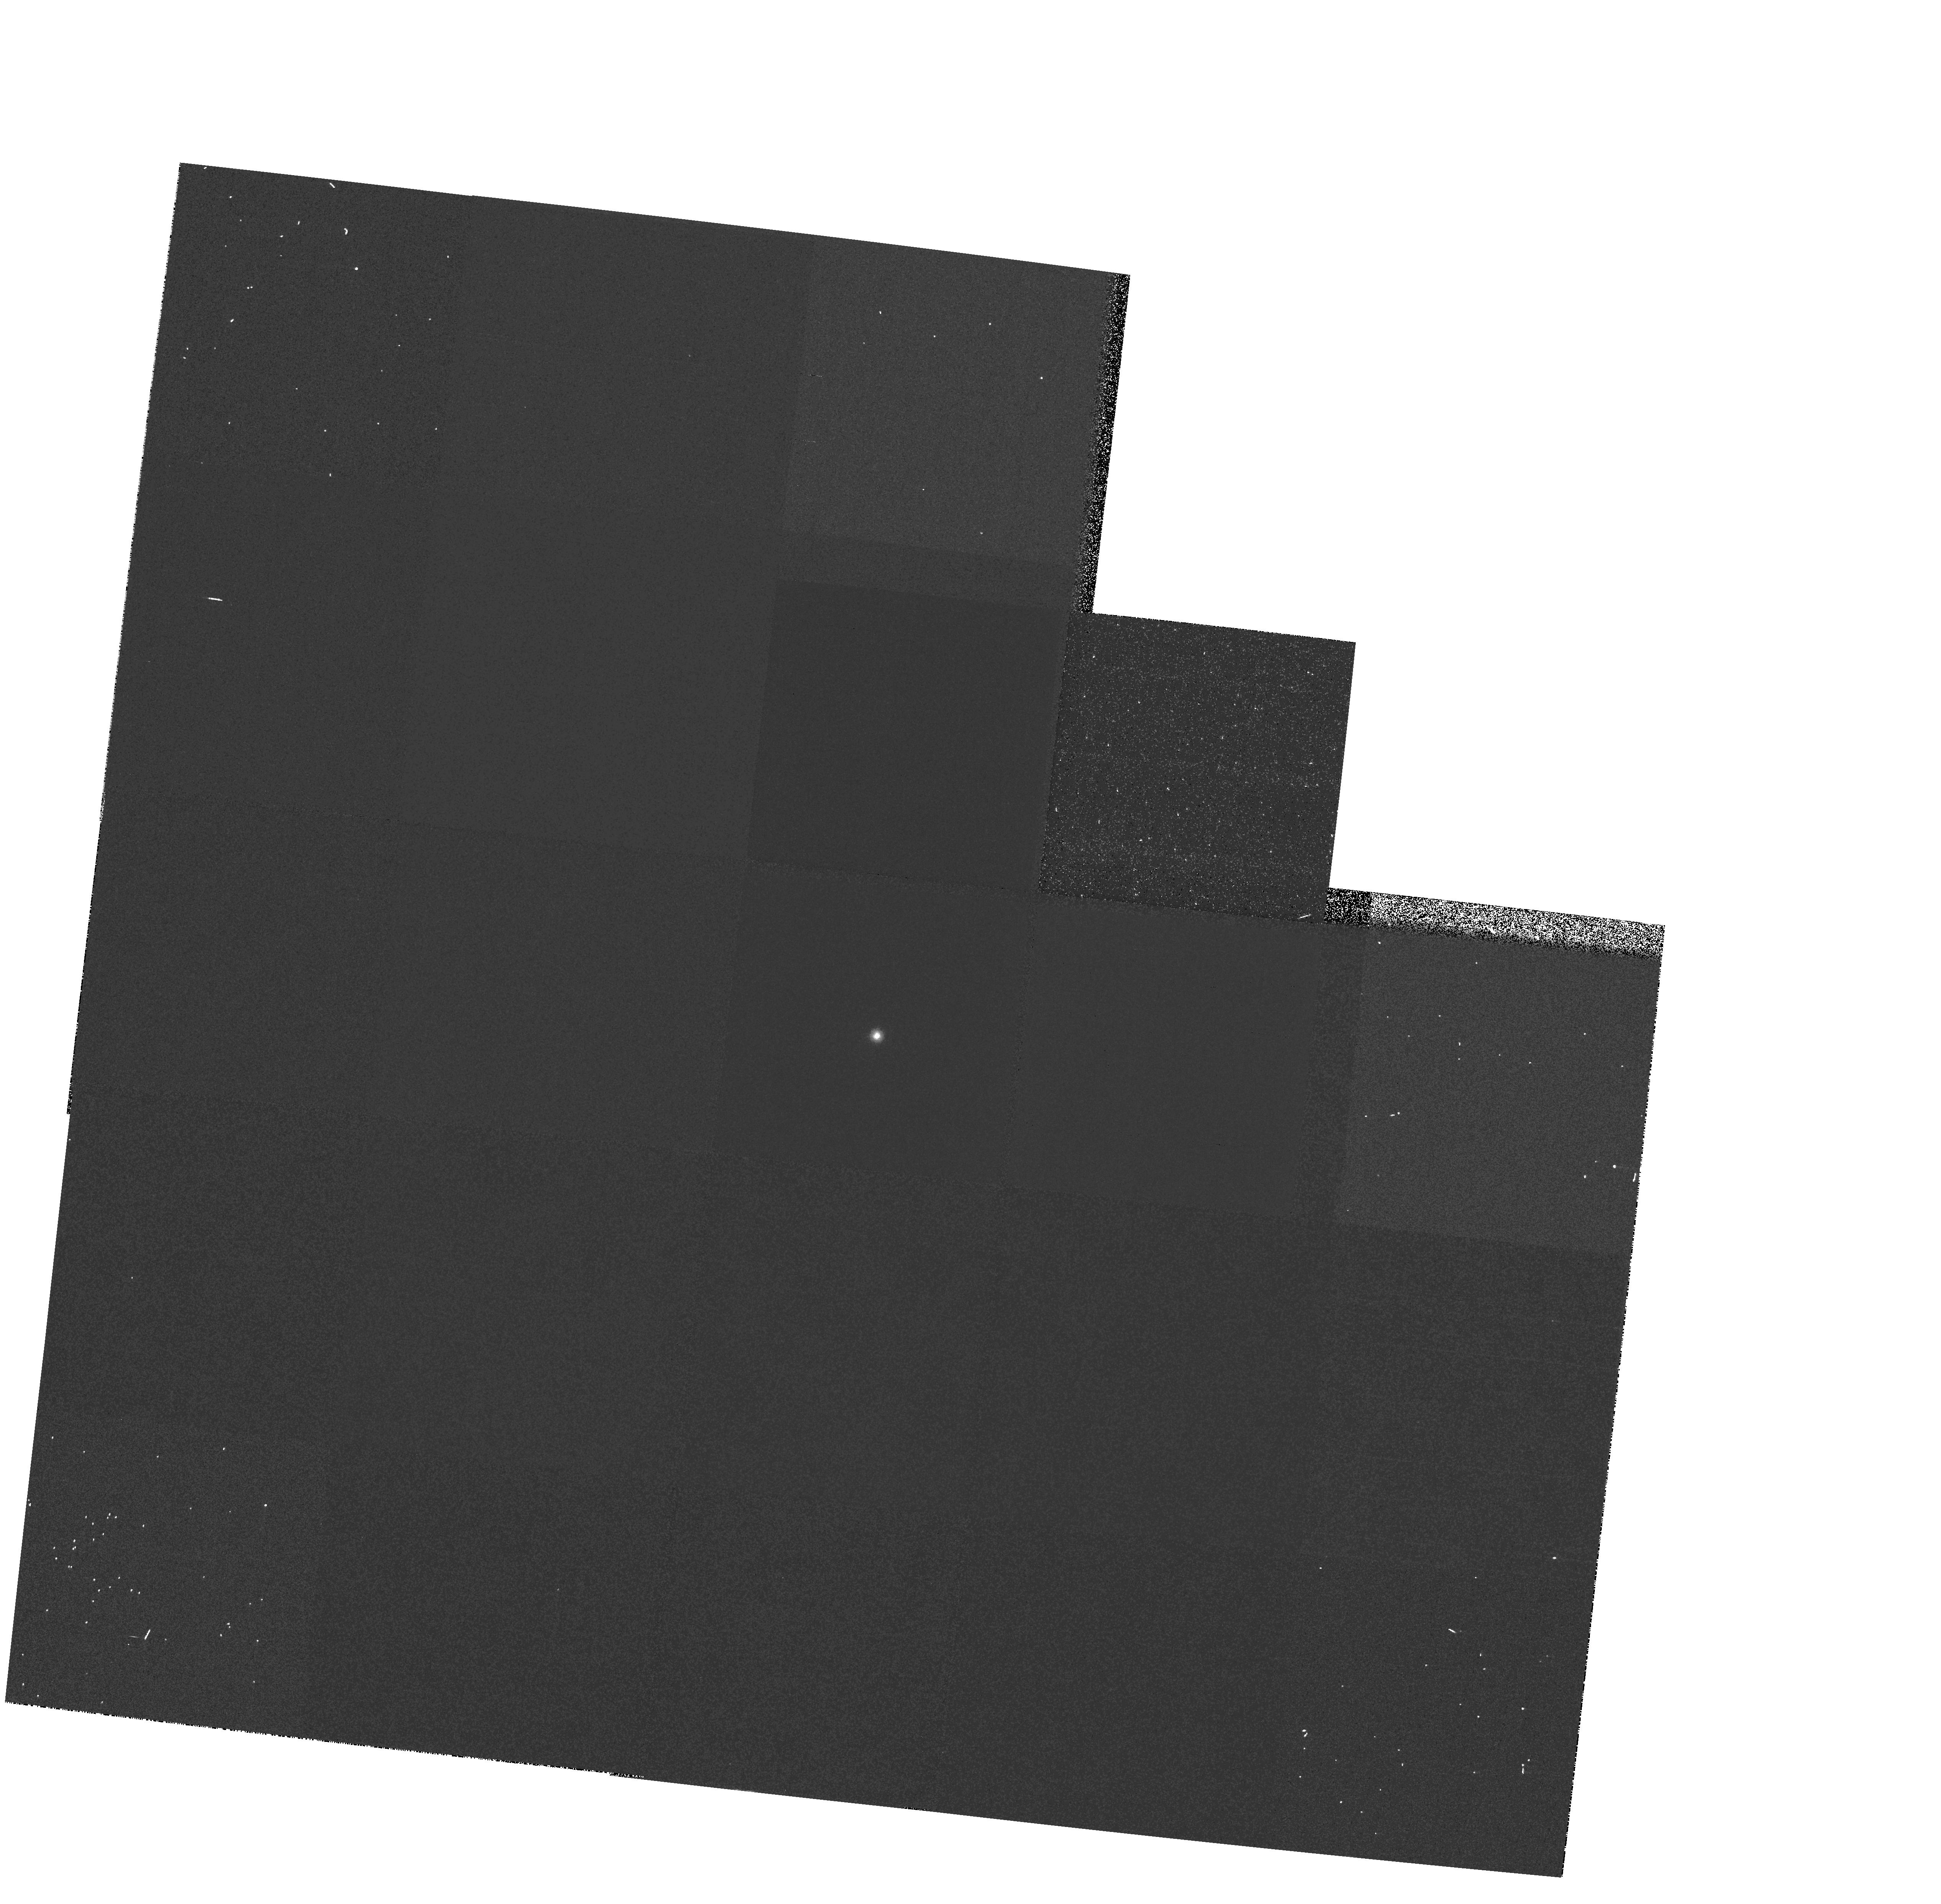
Target: GRW+70D5824. Instrument: WFPC2/PC. Filter: F170W. Exposure: 3 min. Observation ID: hst_7618_38_wfpc2_pc_f170w_u42w38

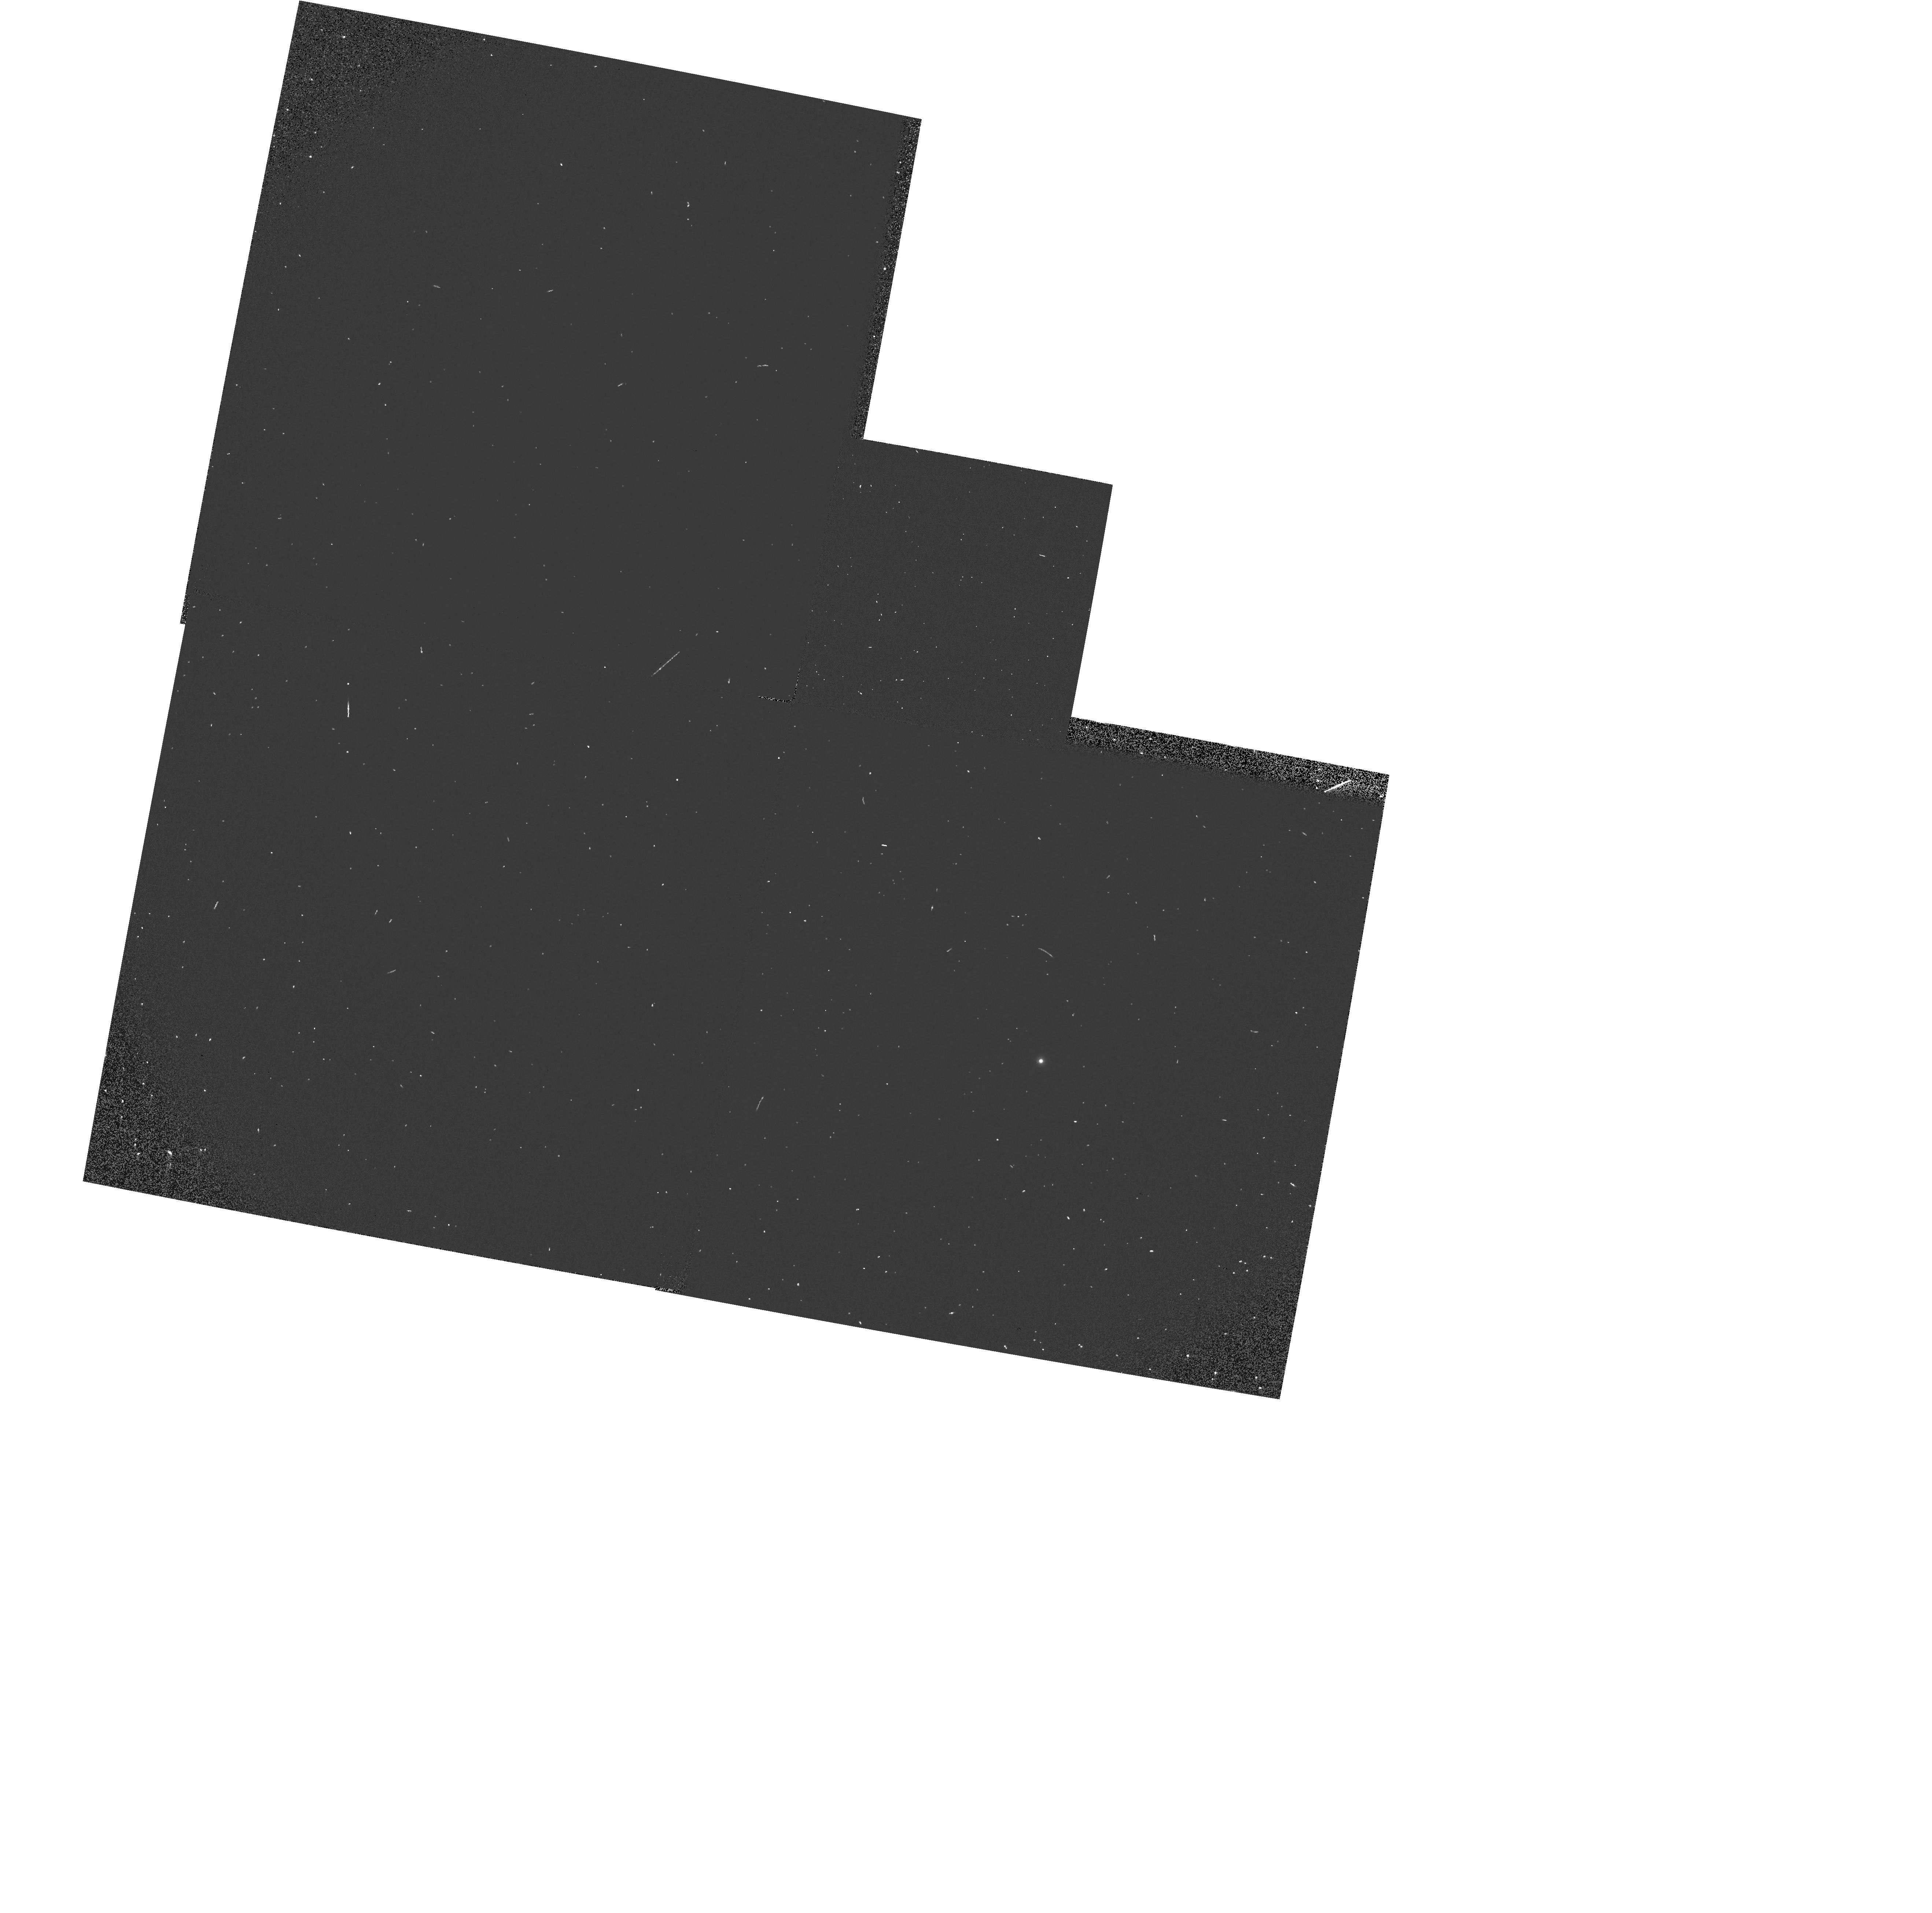
Target: GRW+70D5824. Instrument: WFPC2/PC. Filter: F160BW. Exposure: 2 min. Observation ID: hst_7618_40_wfpc2_pc_f160bw_u42w40

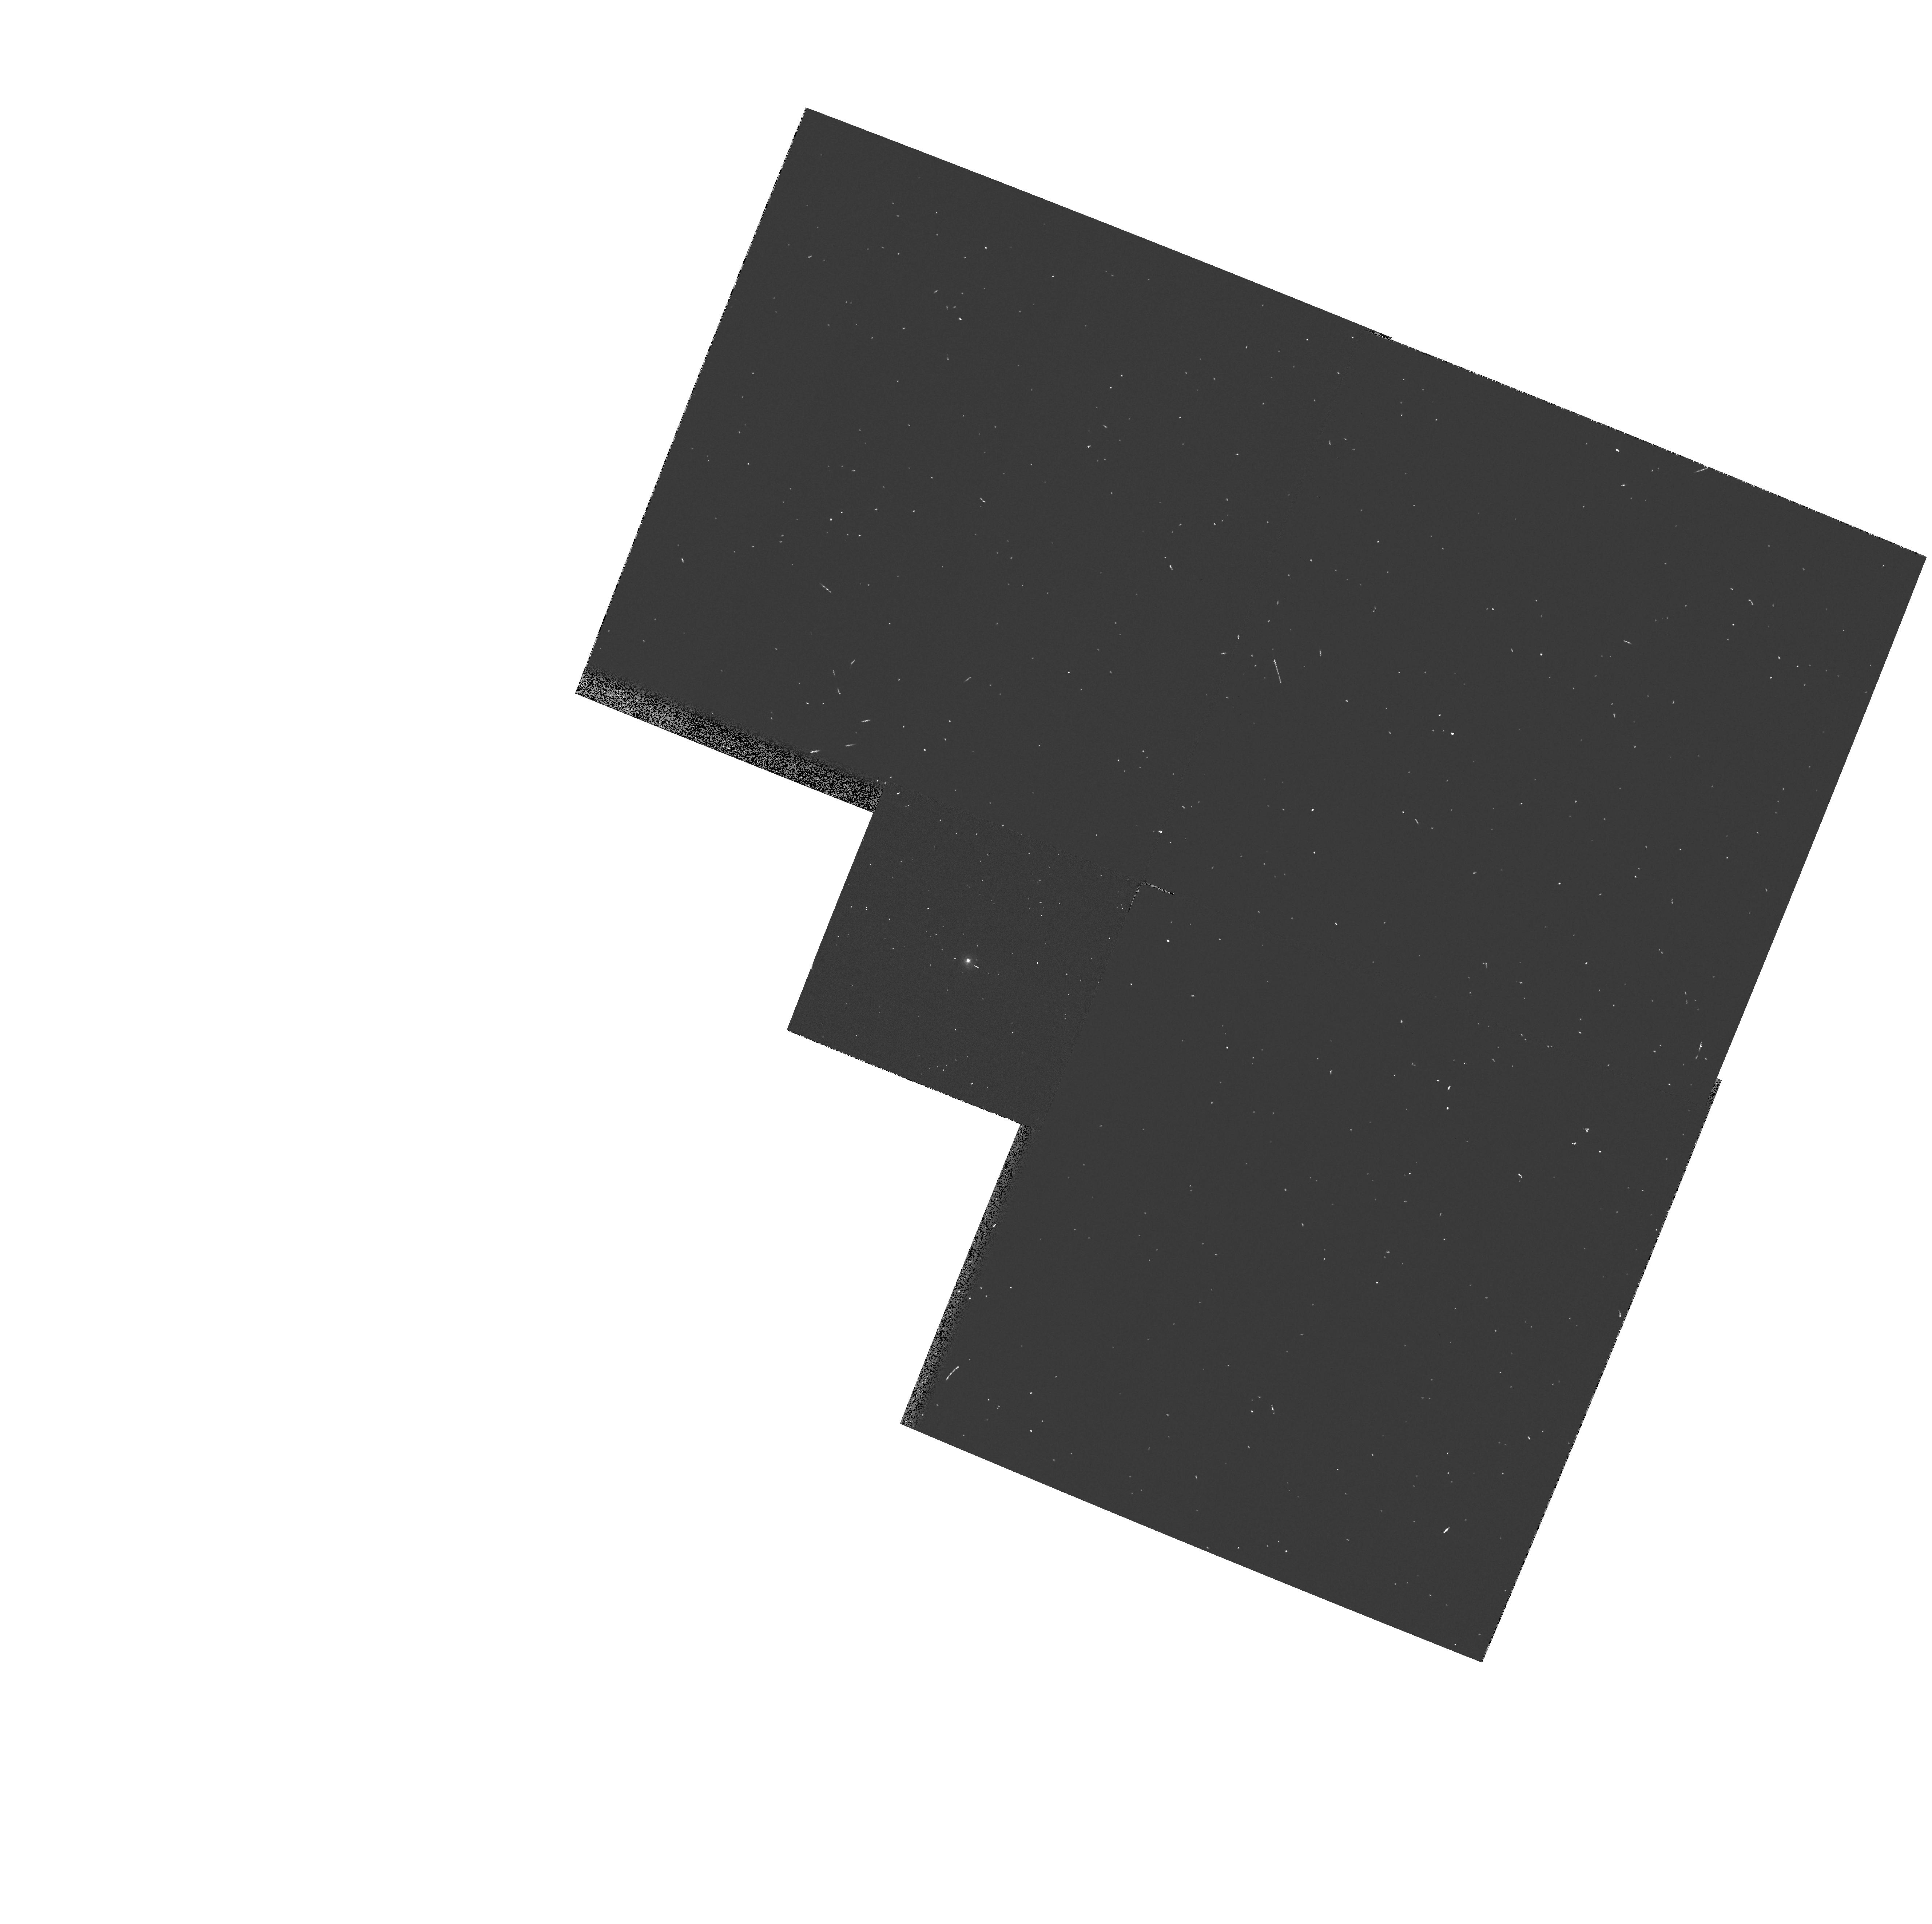
Target: GRW+70D5824. Instrument: WFPC2/PC. Filter: F255W. Exposure: 1 min. Observation ID: hst_7618_26_wfpc2_pc_f255w_u42w26

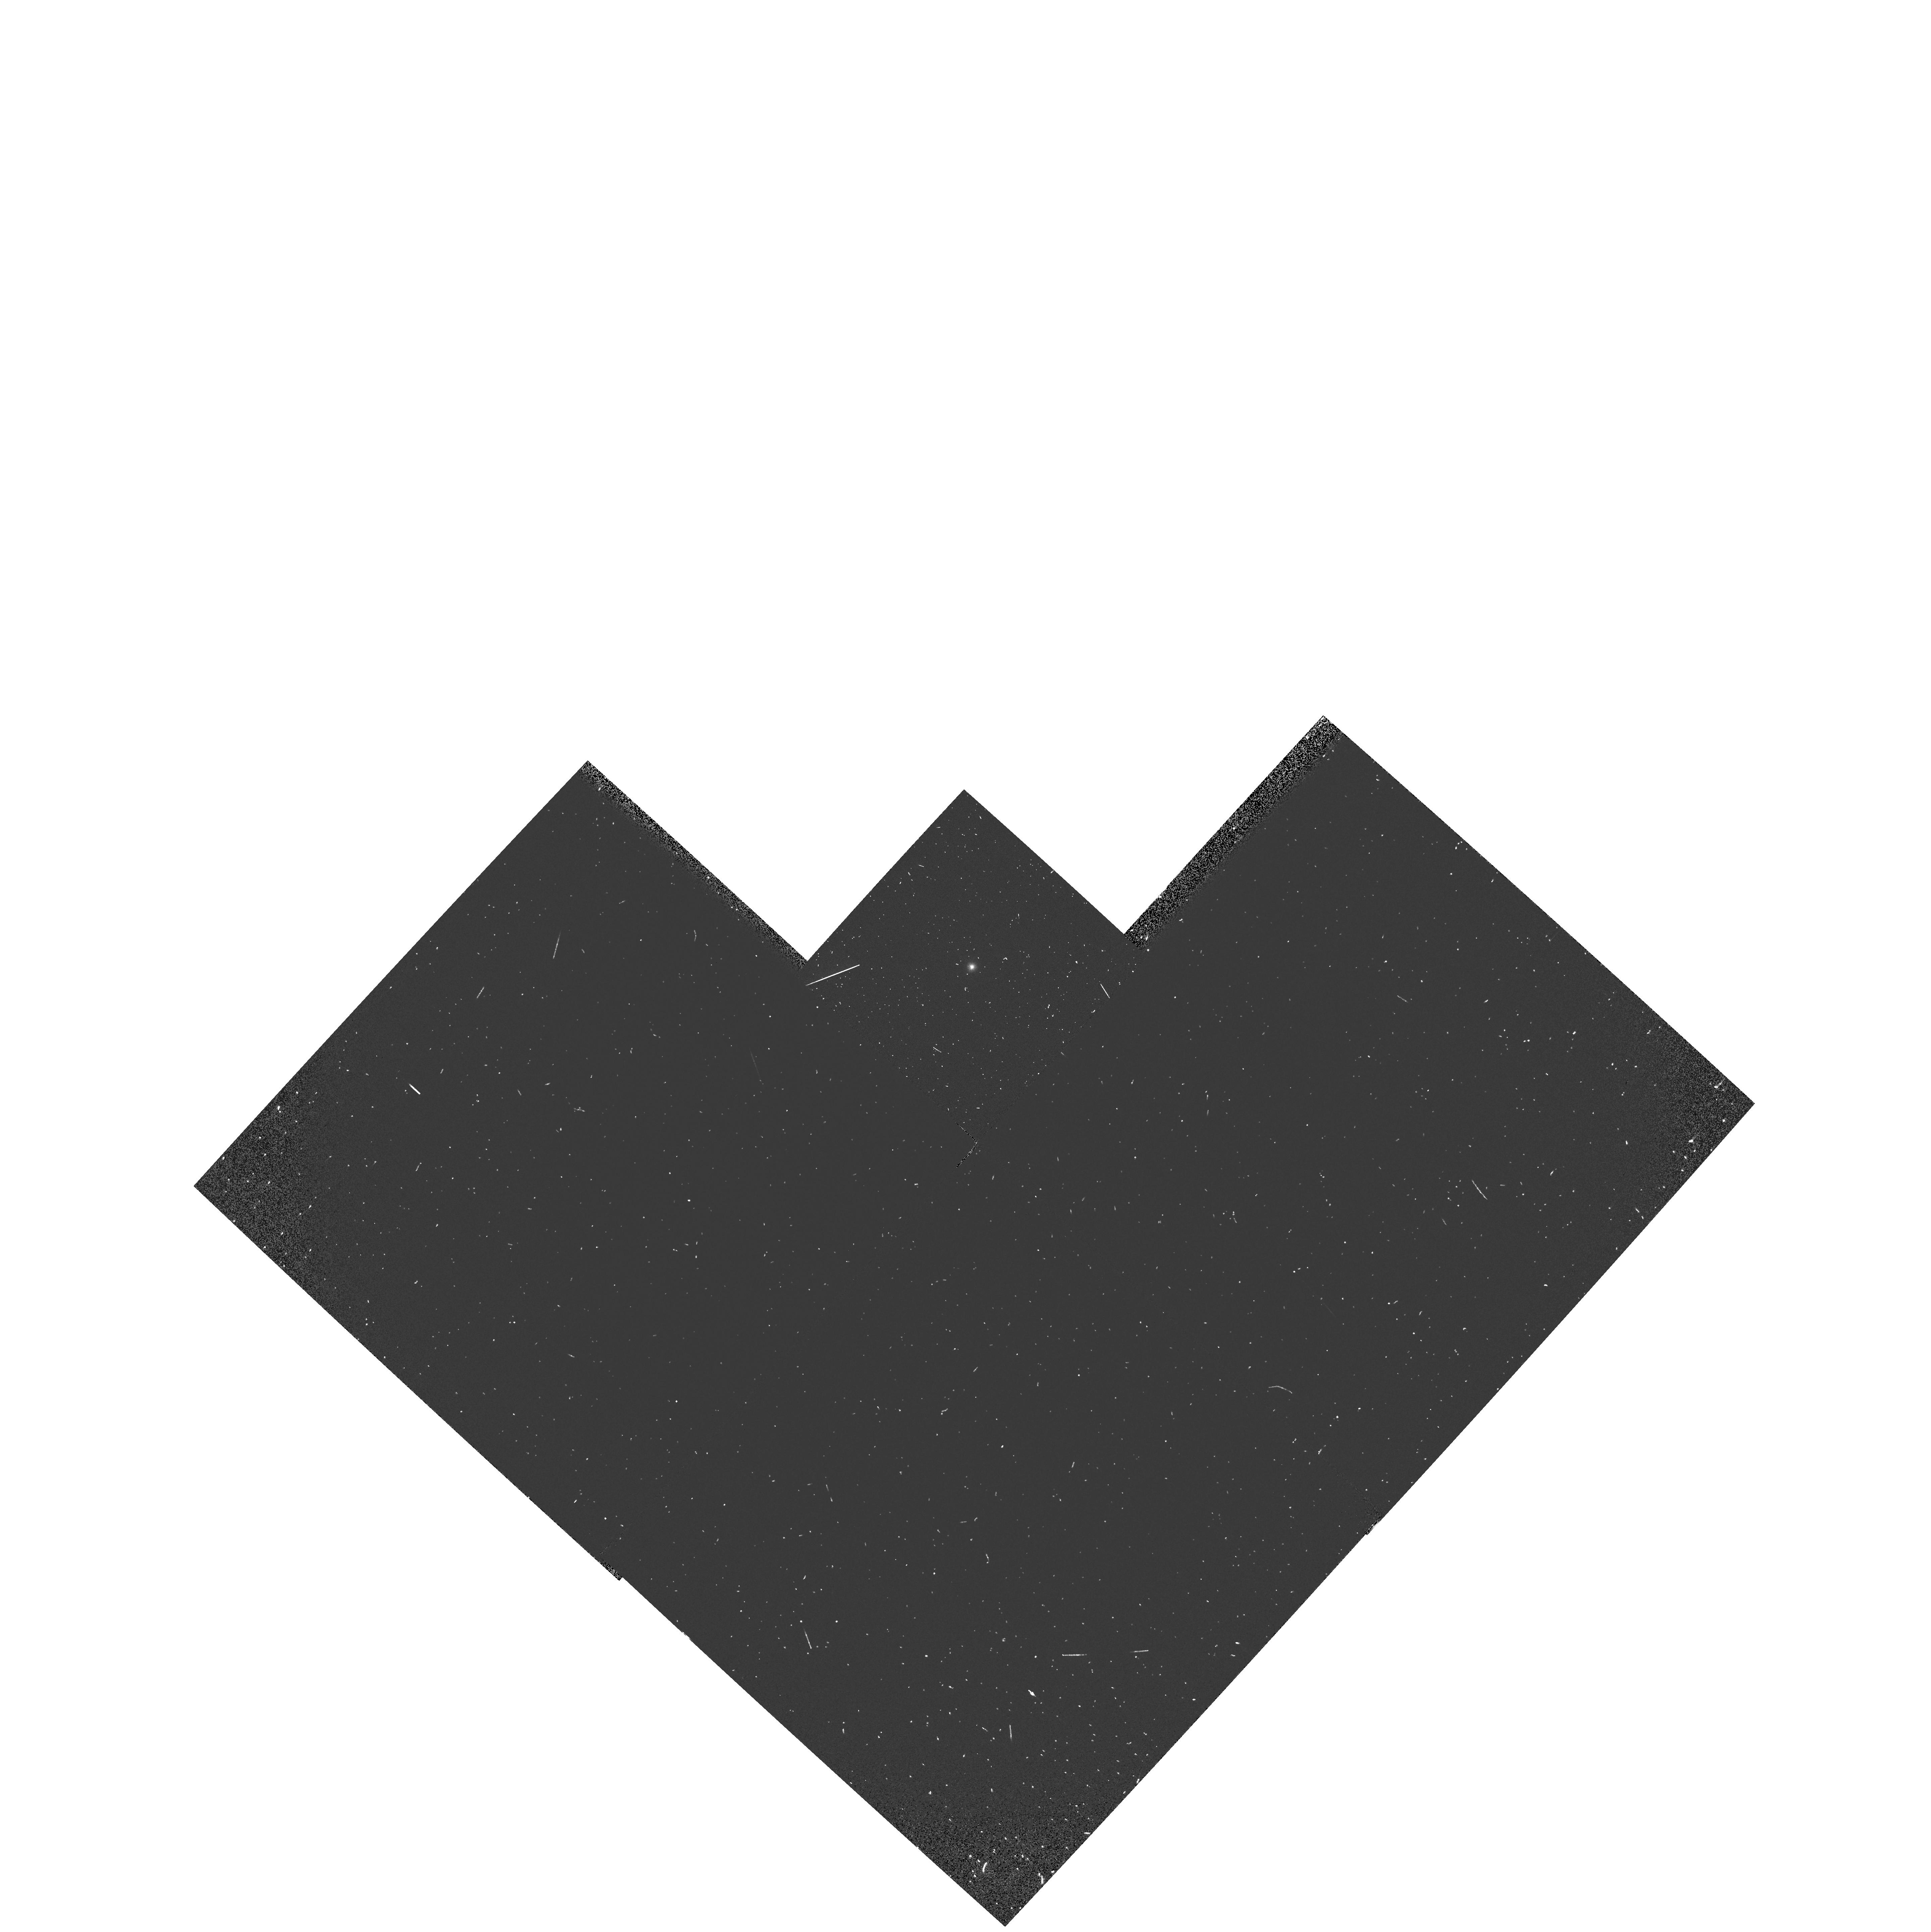
Target: GRW+70D5824. Instrument: WFPC2/PC. Filter: F160BW. Exposure: 3 min. Observation ID: hst_7618_34_wfpc2_pc_f160bw_u42w34

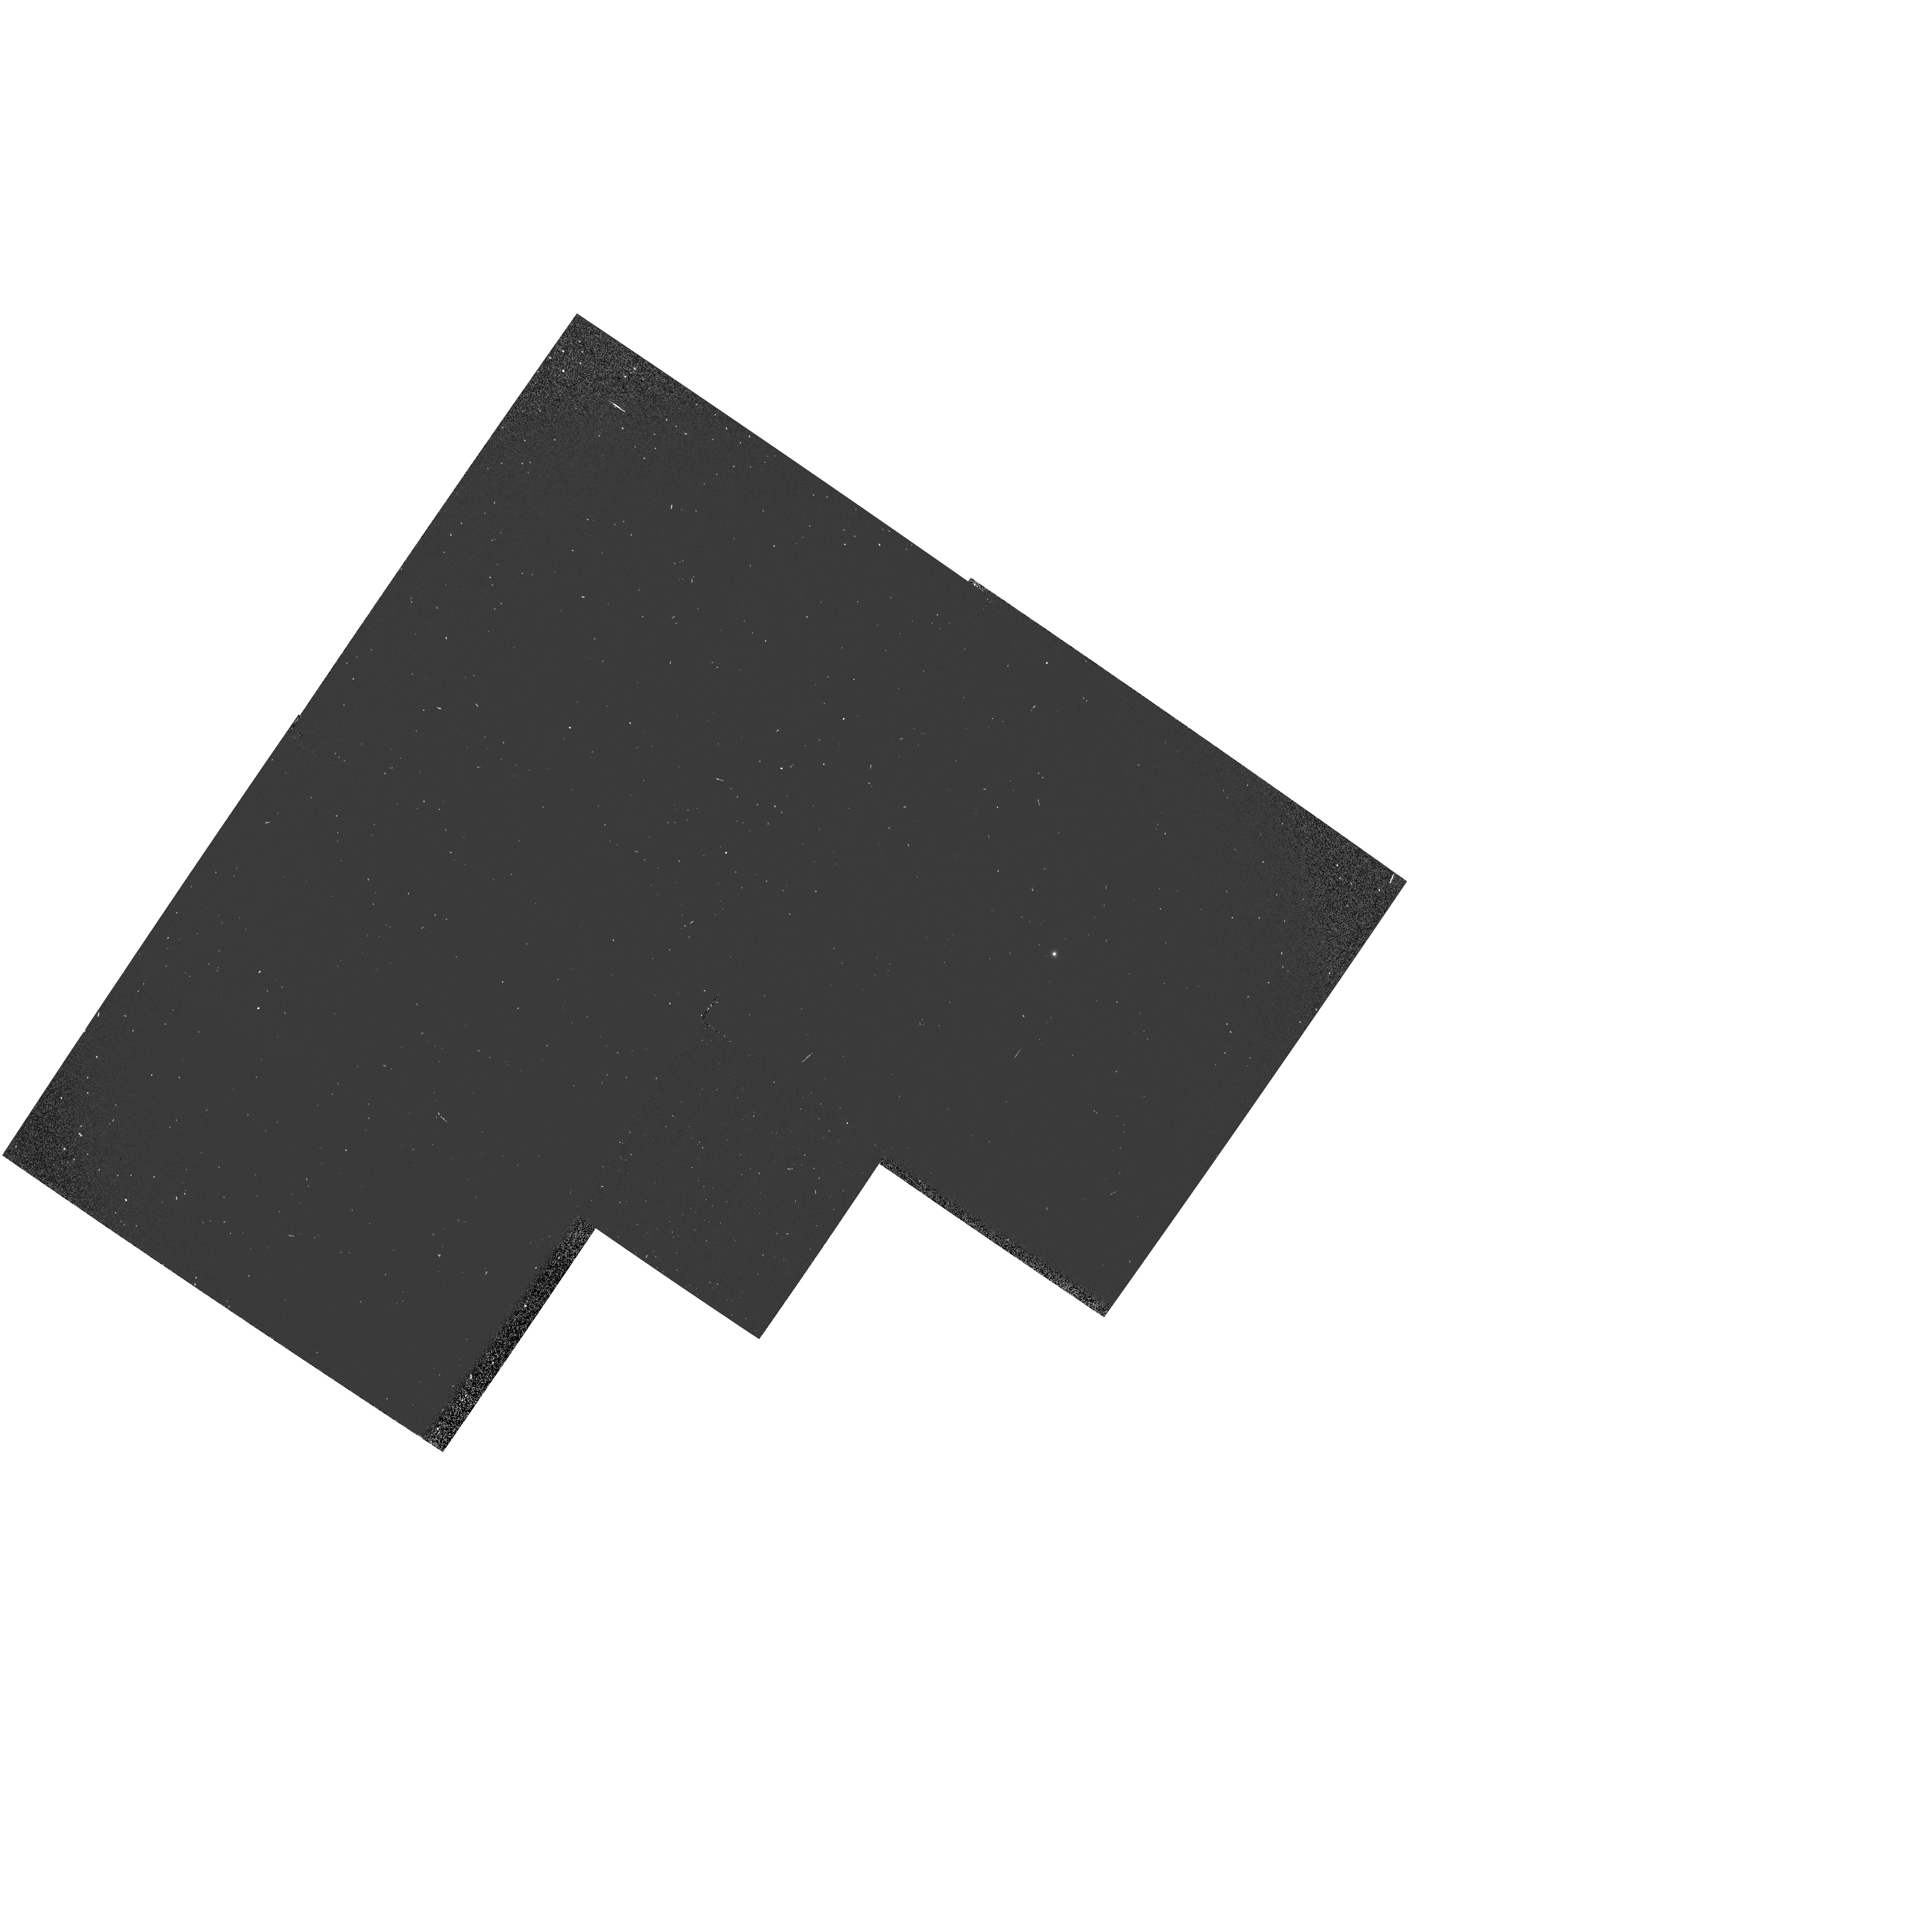
Target: GRW+70D5824. Instrument: WFPC2/PC. Filter: F160BW. Exposure: 2 min. Observation ID: hst_7618_20_wfpc2_pc_f160bw_u42w20

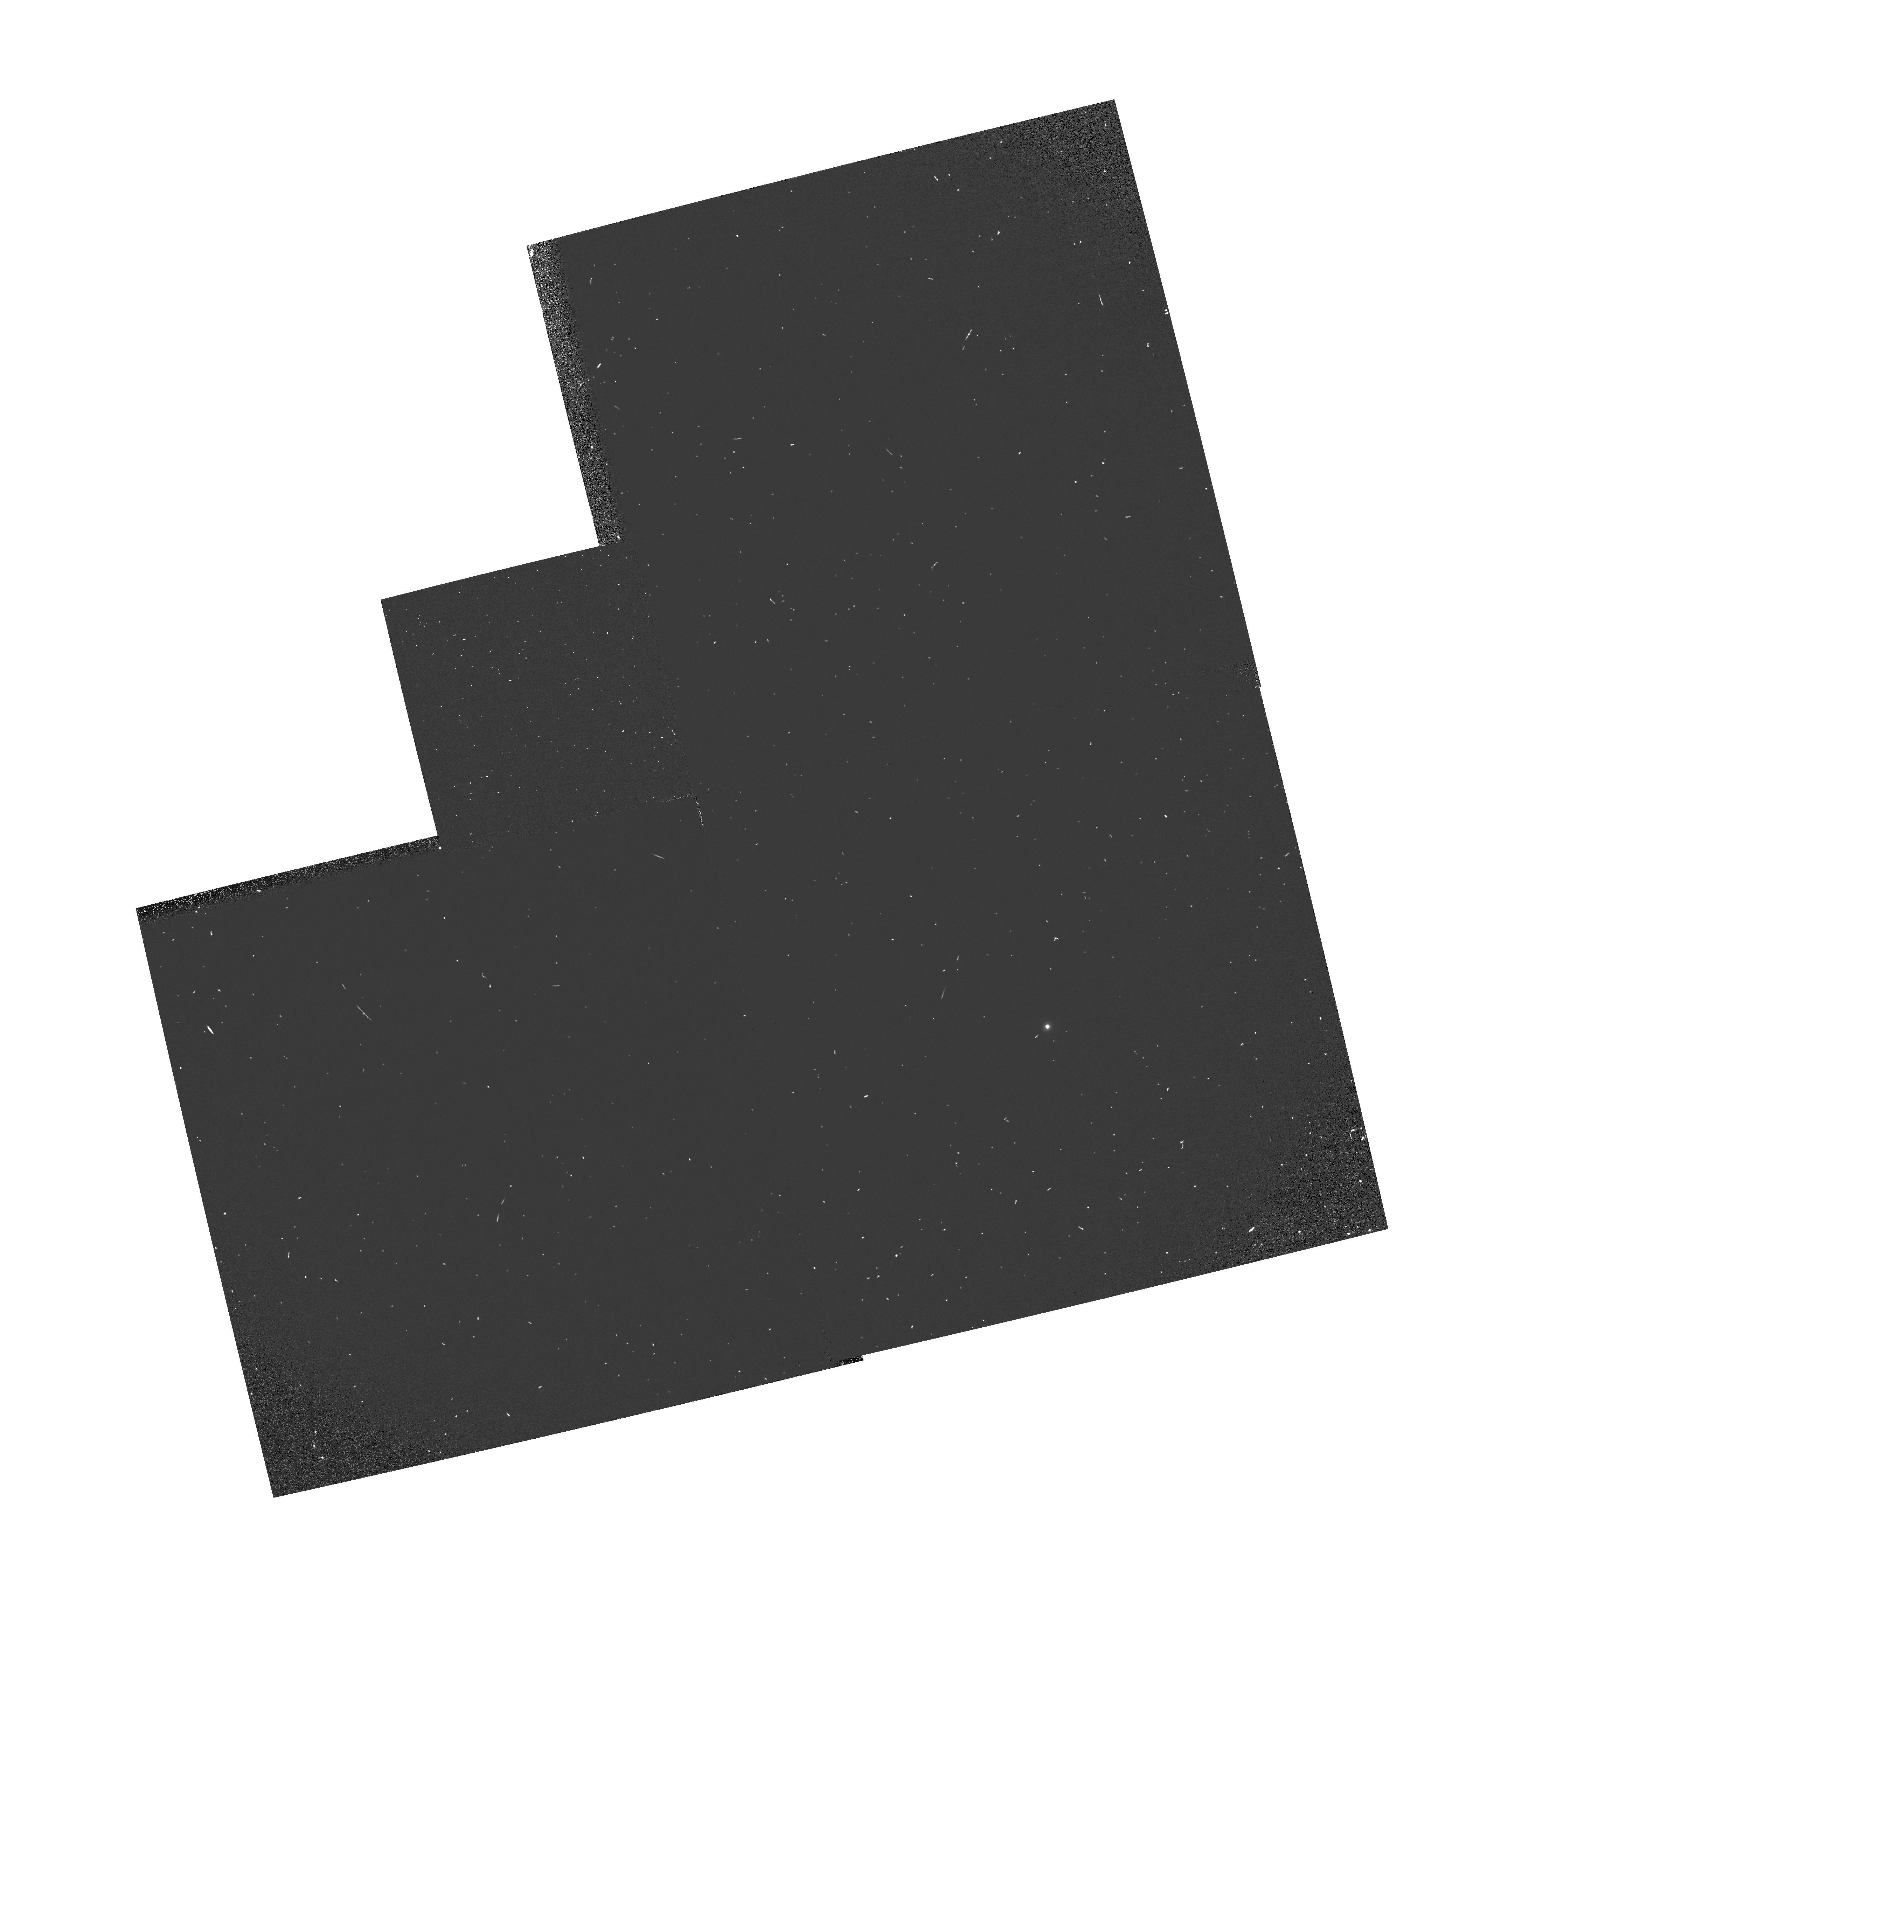
Target: GRW+70D5824. Instrument: WFPC2/PC. Filter: F160BW. Exposure: 2 min. Observation ID: hst_7618_30_wfpc2_pc_f160bw_u42w30

WF/PC2 CYCLE 7 PHOTOMETRIC MONITOR UV/OPT STD (PI: Whitmore, Brad C.)

A UV spectrophotometric standard star is observed in a variety of filters and cameras to monitor the photometric stability and quantum efficiency of WFPC2 from the FUV to near-IR; the F555W, F439W, and F814W PC images will provide a focus monitor. Throughput of the filters will be measured via aperture photometry and tracked over time, to monitor the long term performance of the instrument, check for changes, and verify the success of the decontamination.